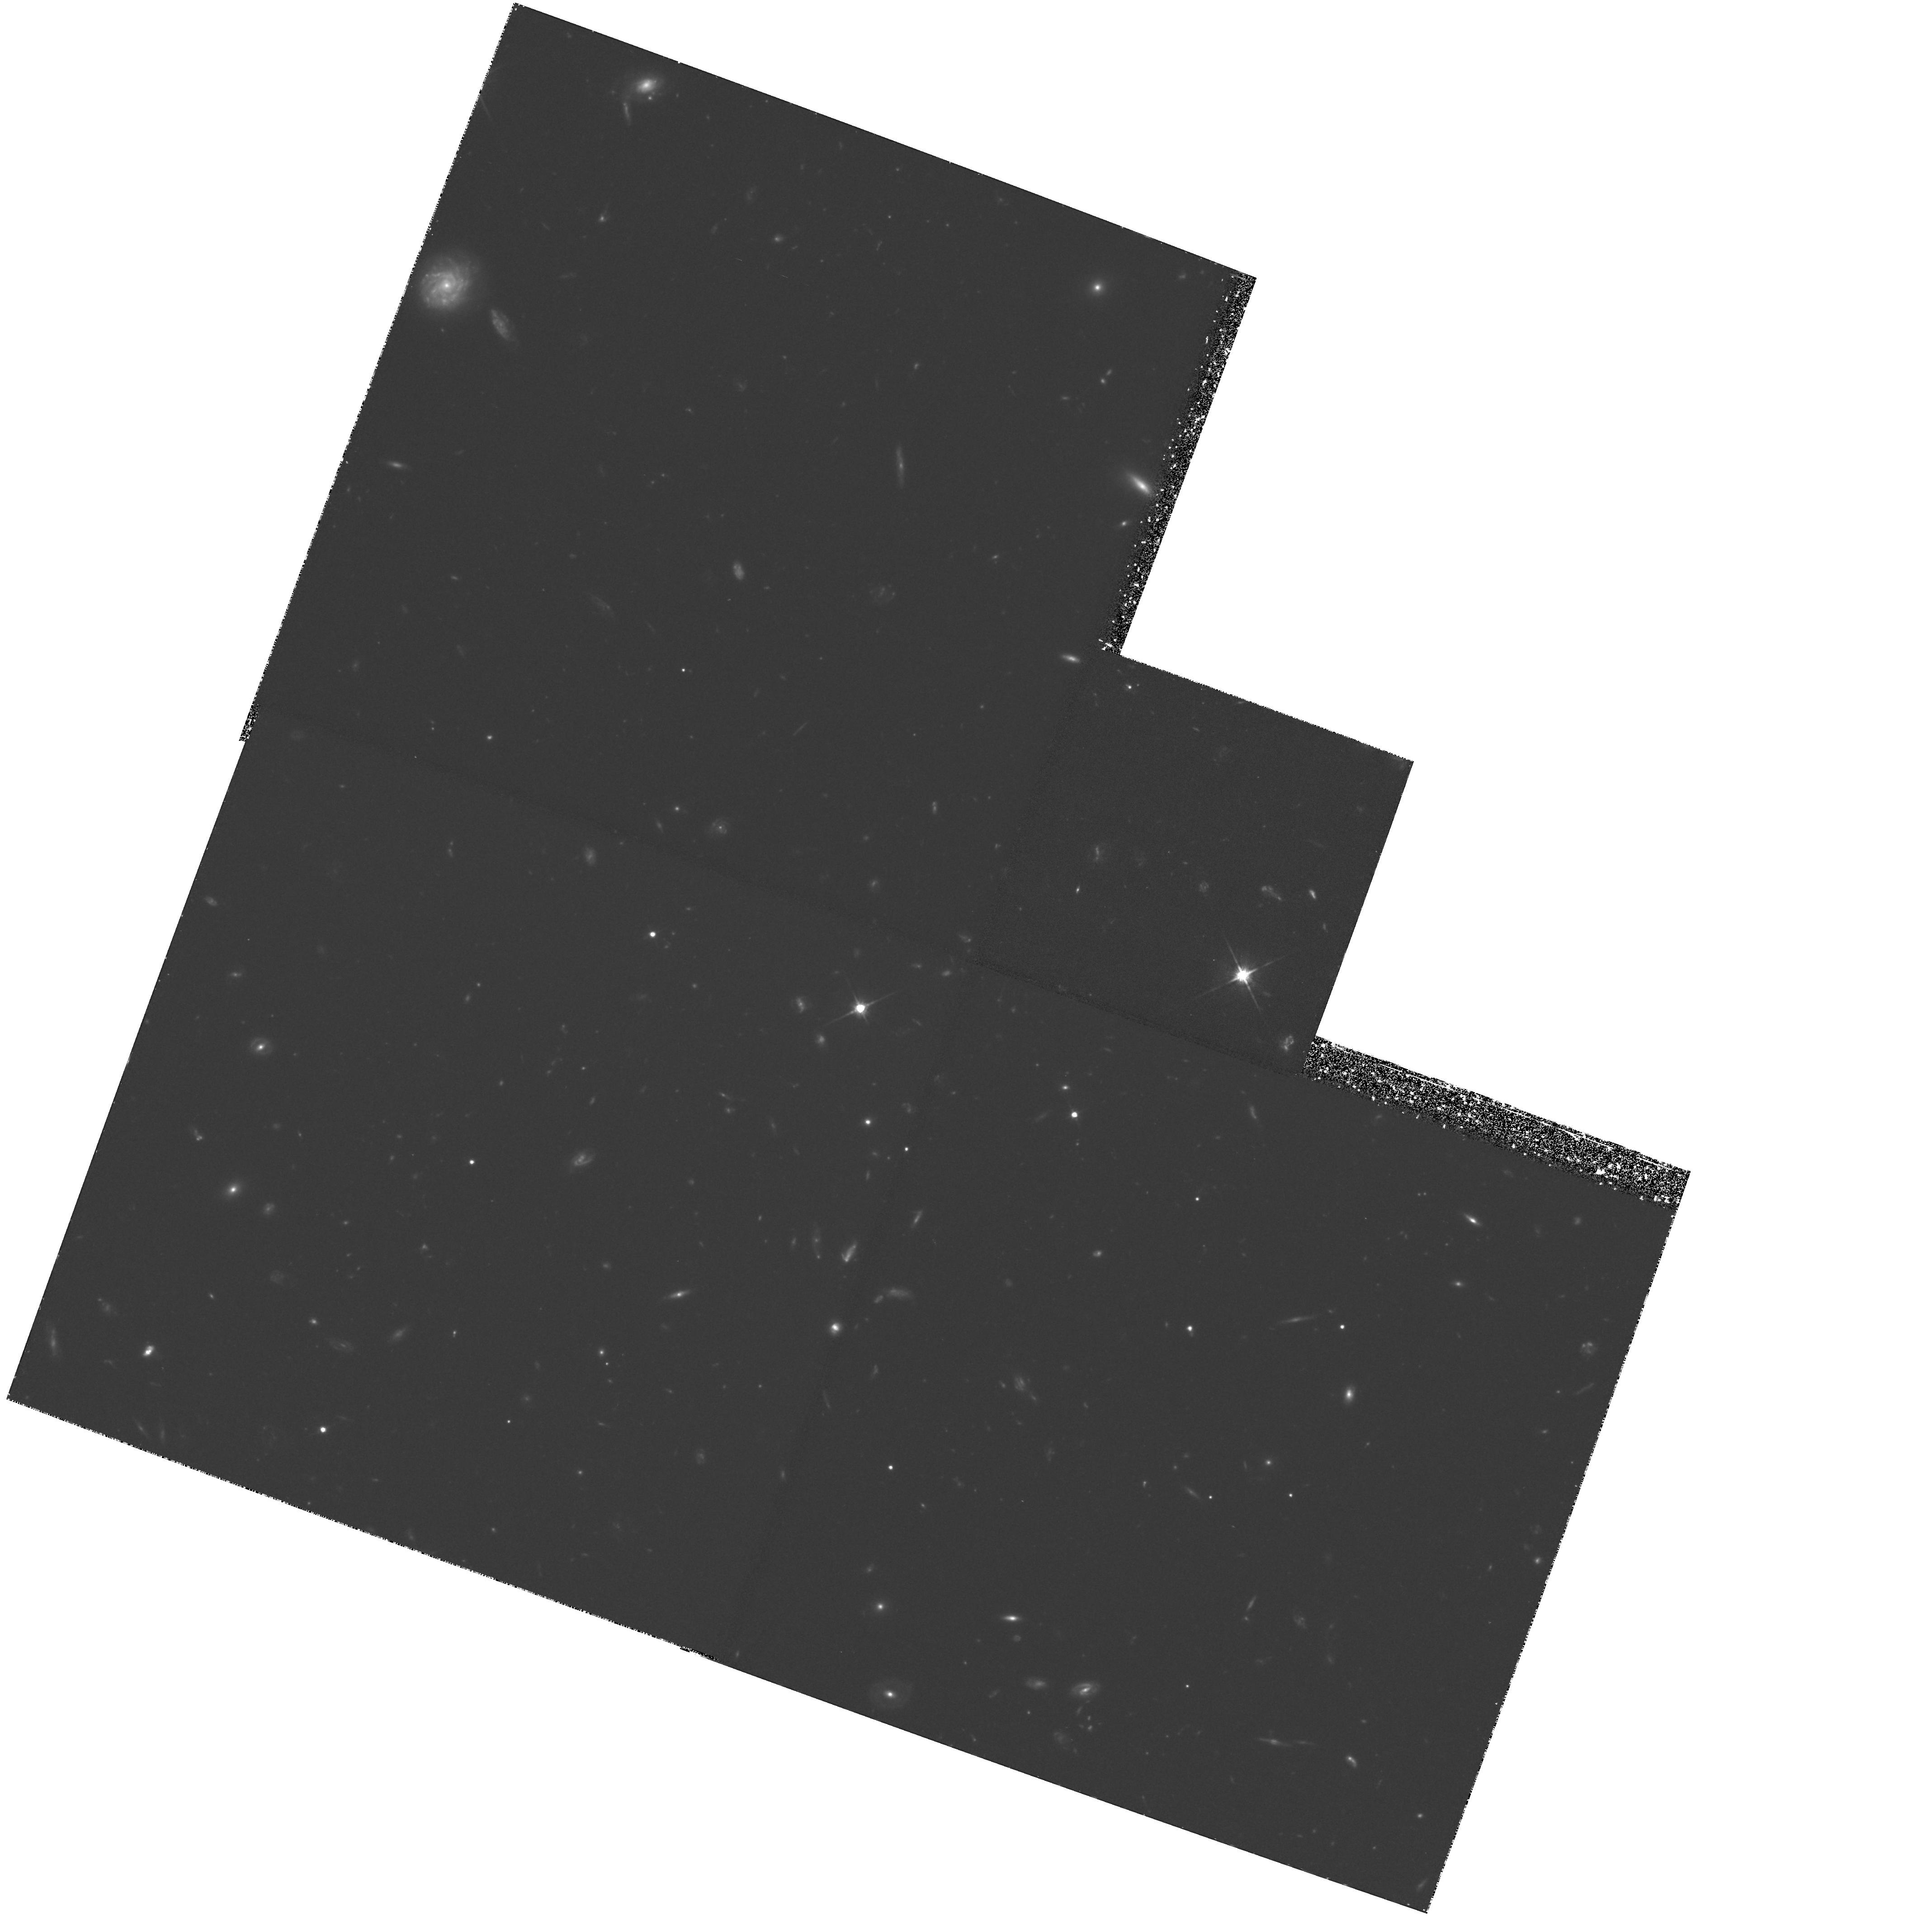
Target: GAL-000328-260354. Instrument: WFPC2/PC. Filter: F702W. Exposure: 3.8 h. Observation ID: hst_5970_01_wfpc2_pc_f702w_u2u801

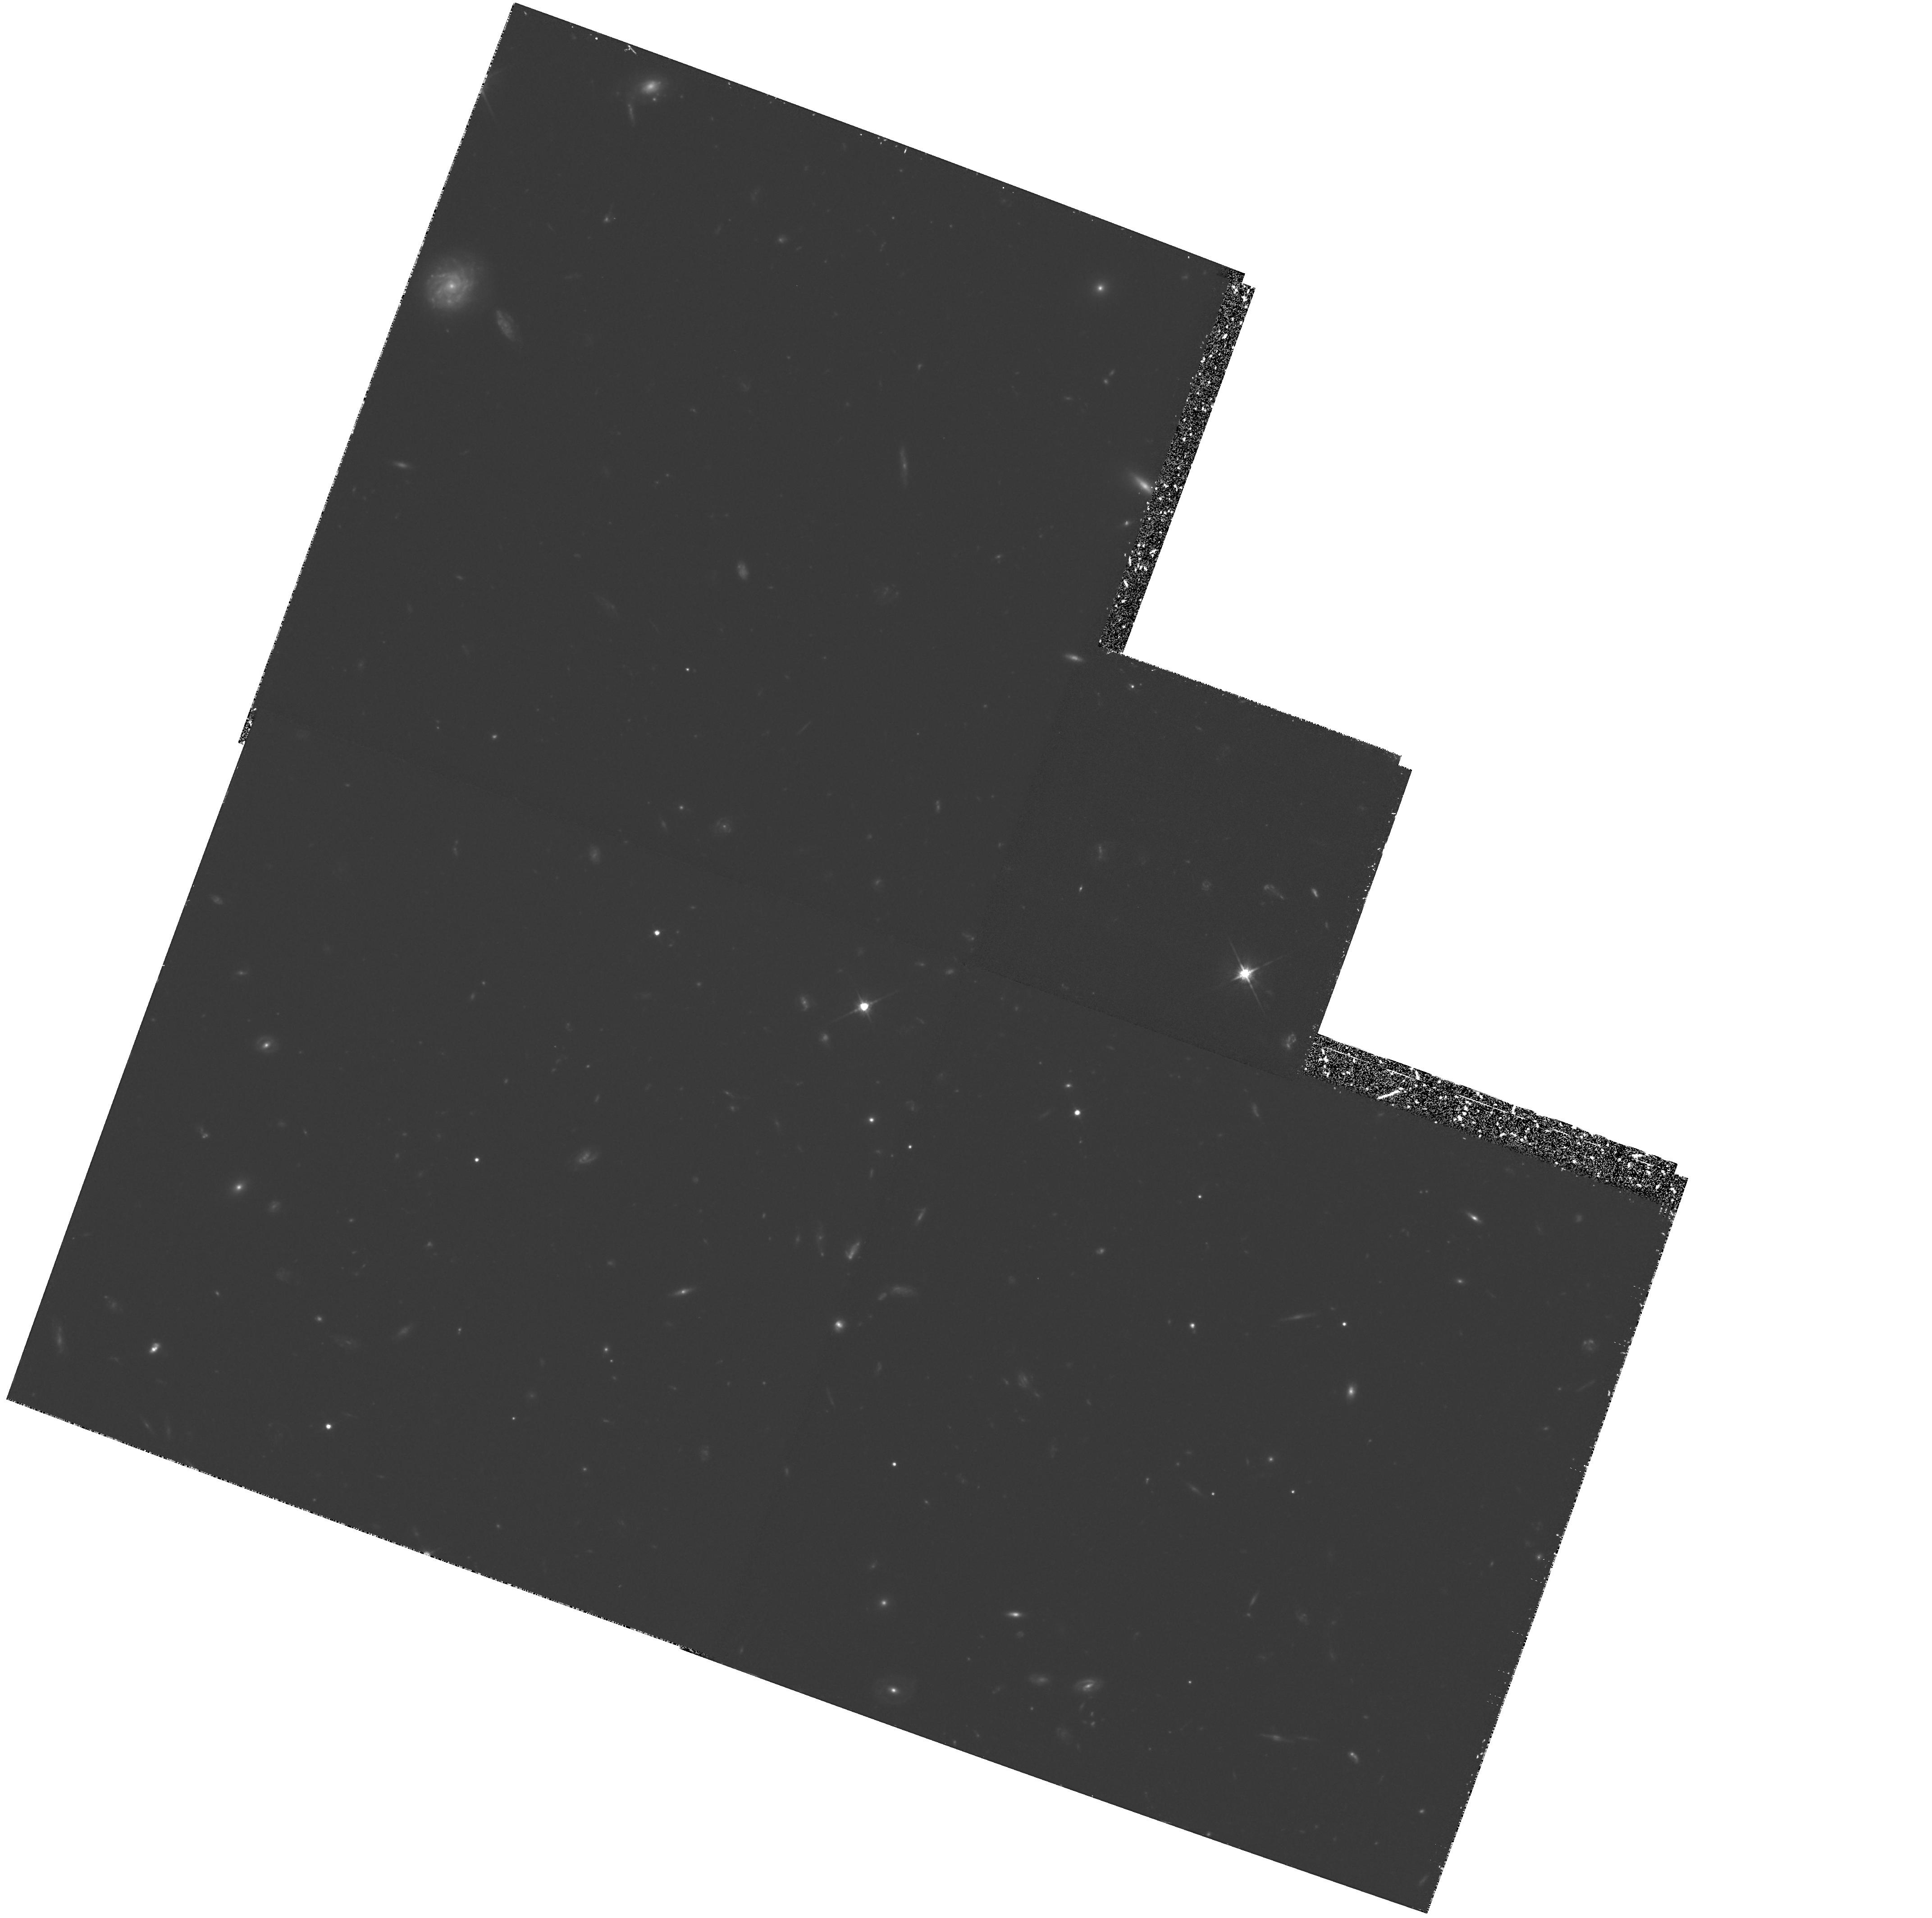
Target: GAL-000328-260354. Instrument: WFPC2/PC. Filter: F702W. Exposure: 3.8 h. Observation ID: hst_5970_02_wfpc2_pc_f702w_u2u802

EXPLORING THE MORPHOLOGY OF CLUSTER GALAXIES AT REDSHIFT Z=3.4 (PI: Giavalisco, Mauro)

Primeval galaxies are systems in the process of forming their first stellar populations. Despite intensive searches over more than a decade, the population of primeval galaxies has not been found and we remain essentially ignorant, from an empirical point of view, as to the early phases of galaxy formation and evolution. In view of this, we propose to obtain images with the WFPC2 of two radio-quiet, star -forming galaxies at z=3.4 that we have identified in the field around Q0000-263, and of another 14 z=3.4 galaxy candidates. The two galaxies with confirmed redshifts are very likely a nascent spheroidal system with relatively intense Ly-alpha\ emission, and a disc galaxy producing the damped Ly-alpha\ absorption in the spectrum of the QSO, respectively. The latter 14 galaxies have identical SEDs to the two with known redshift, and are also spatially clustered with them at the 98.8\ be the most distant group or cluster of galaxies thus far identified. We propose the F702W filter to study the rest-frame UV light of the 16 galaxies in a spectral region that at z=3.4 corresponds to ~ 1600 Angstrom. This study is aimed at elucidating the morphology of the star-forming regions of two confirmed z=3.4 galaxies, probing the existence of the structural components such as disk and bulge, and at establishing the general morphological properties of the cluster candidates in comparison with other similarly faint (but foreground) galaxies in the field.